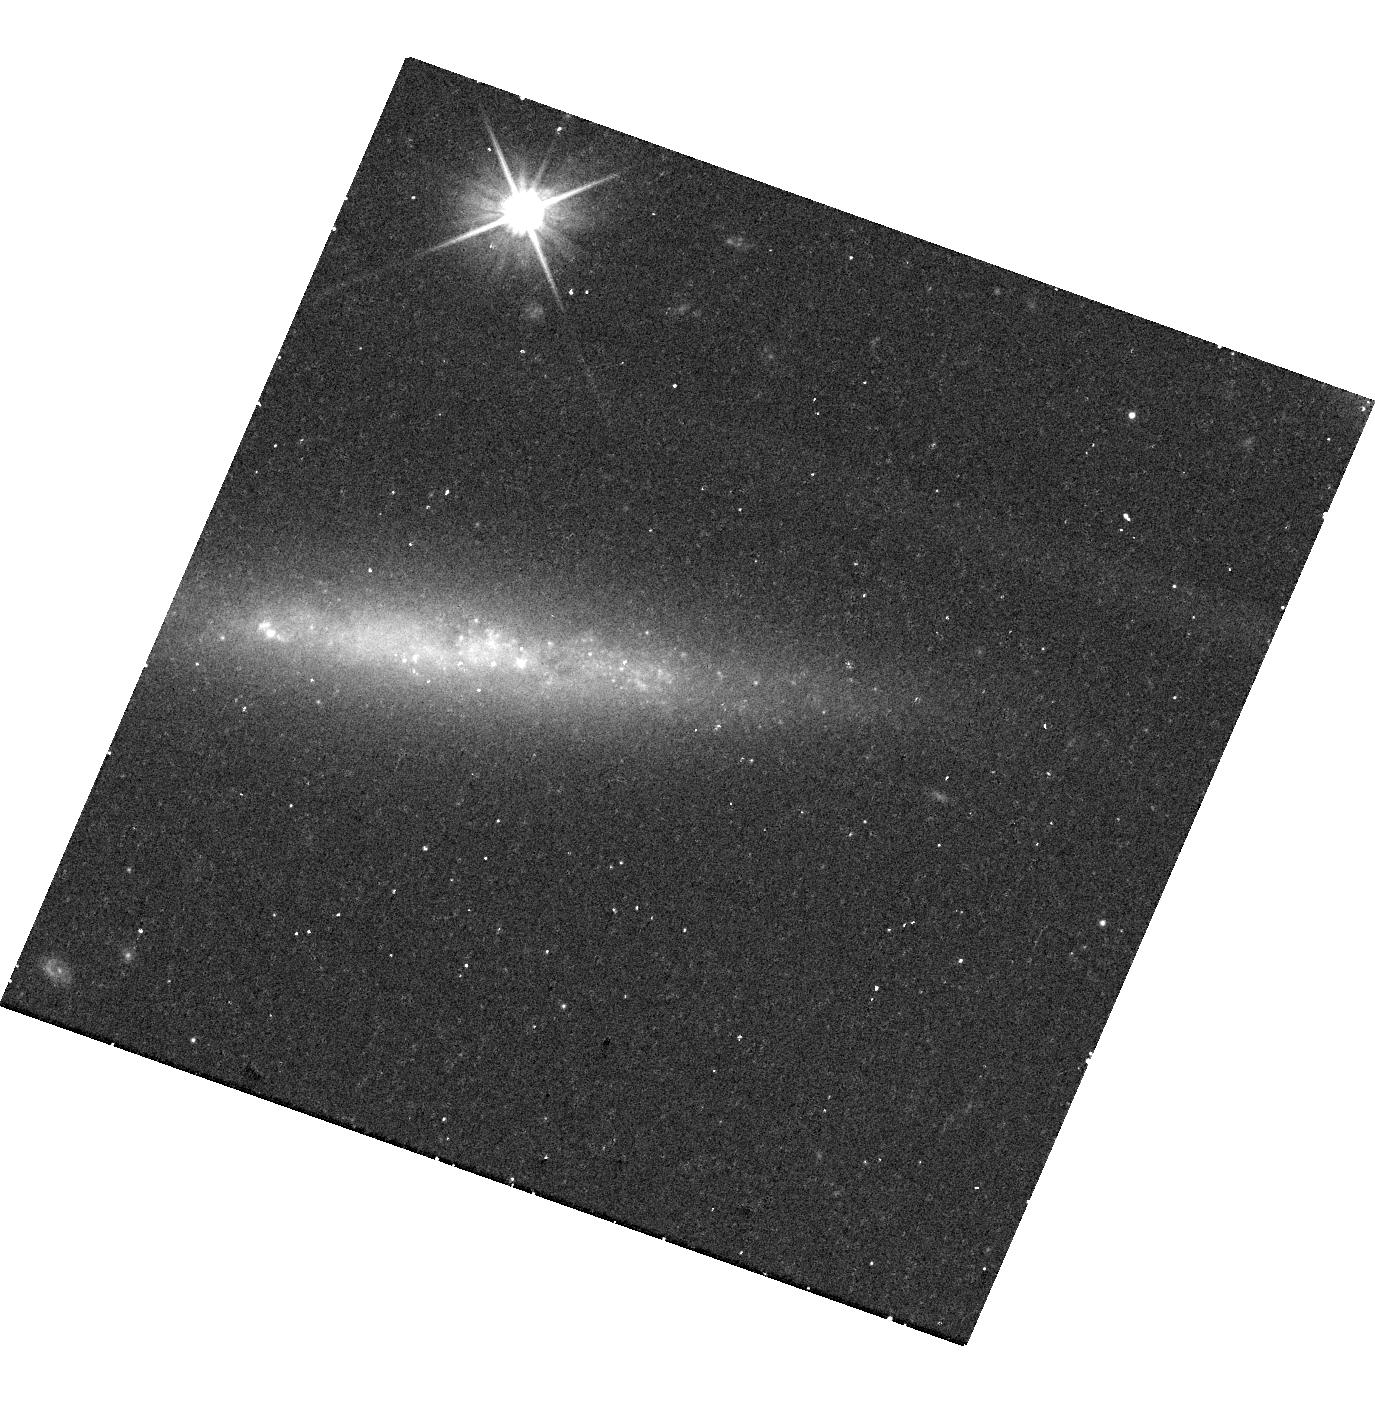
Target: SN2023XGO
Instrument: WFC3/UVIS
Filter: F606W
Exposure: 18 min
Observation ID: hst_17596_02_wfc3_uvis_f606w_ifbt02

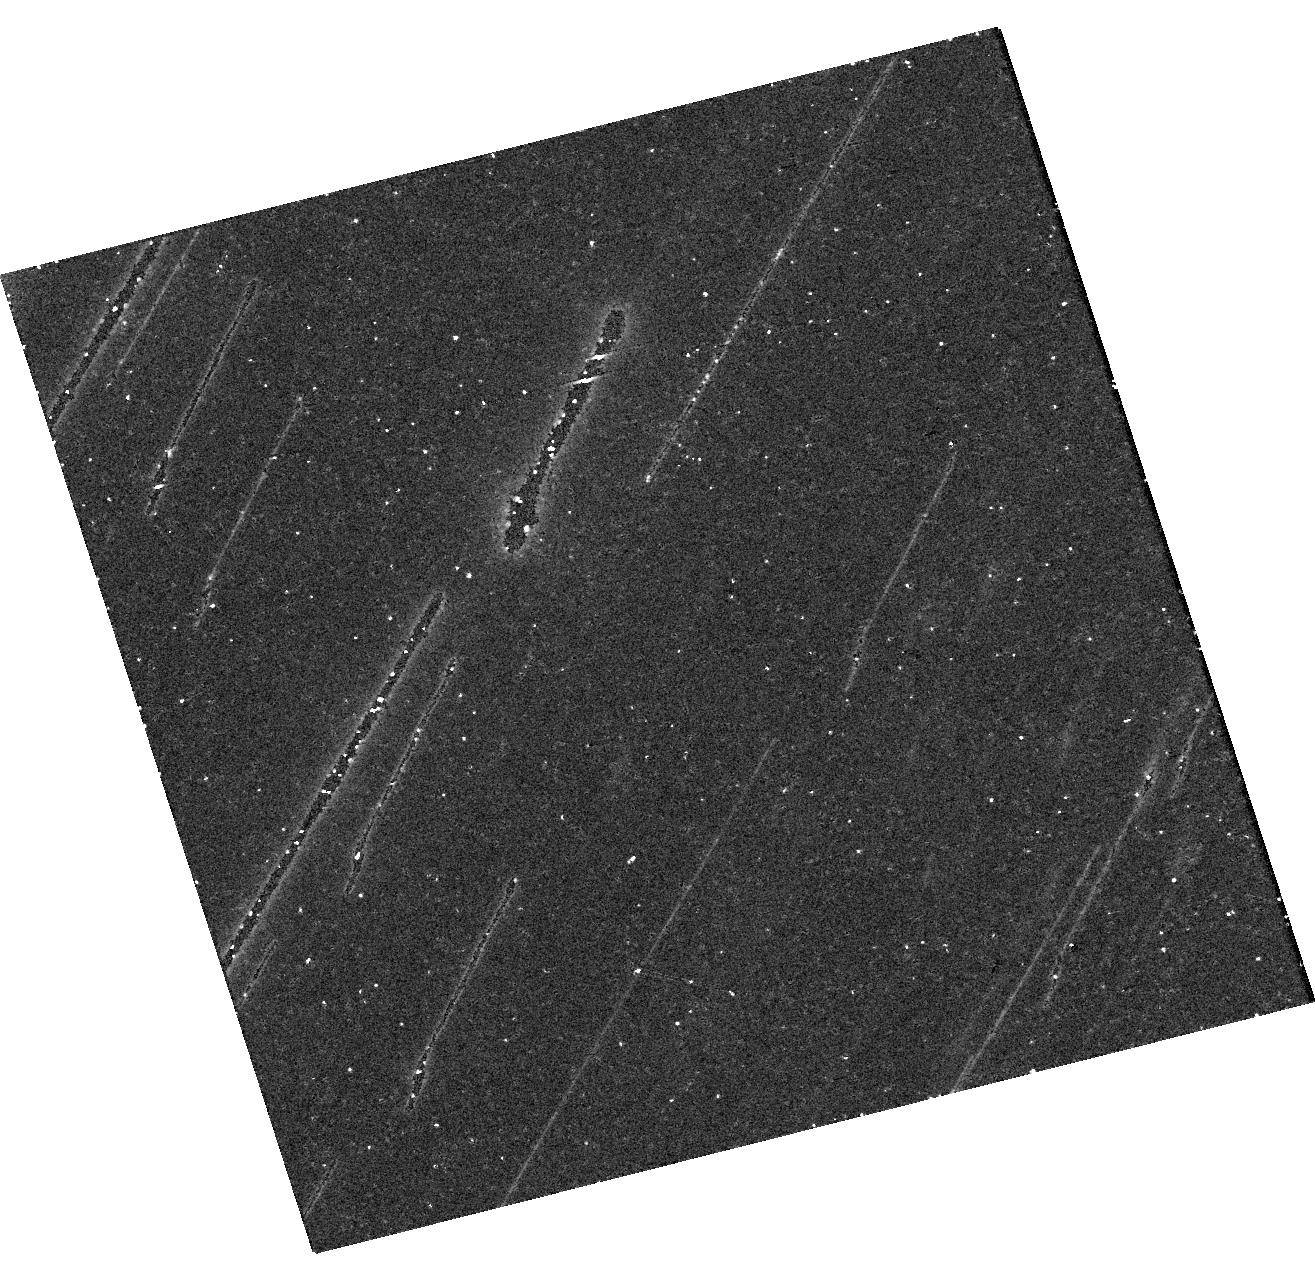
Target: SN2023XGO
Instrument: WFC3/UVIS
Filter: F814W
Exposure: 24 min
Observation ID: hst_17596_01_wfc3_uvis_f814w_ifbt01

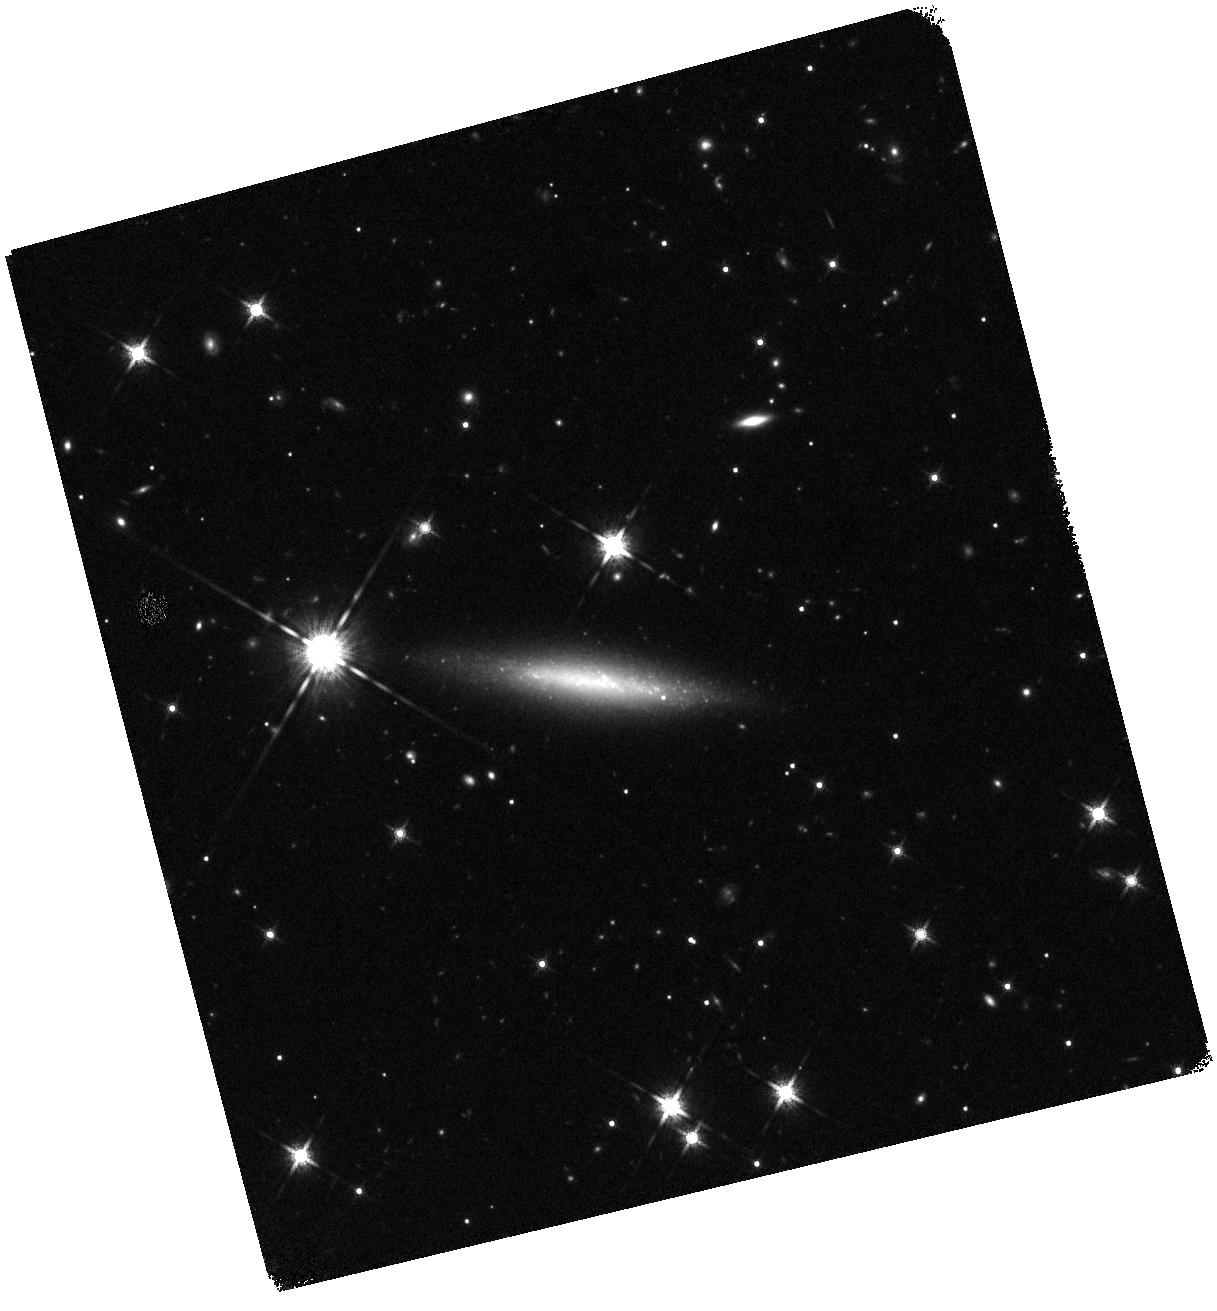
Target: SN2023XGO
Instrument: WFC3/IR
Filter: F160W
Exposure: 22 min
Observation ID: hst_17596_01_wfc3_ir_f160w_ifbt01

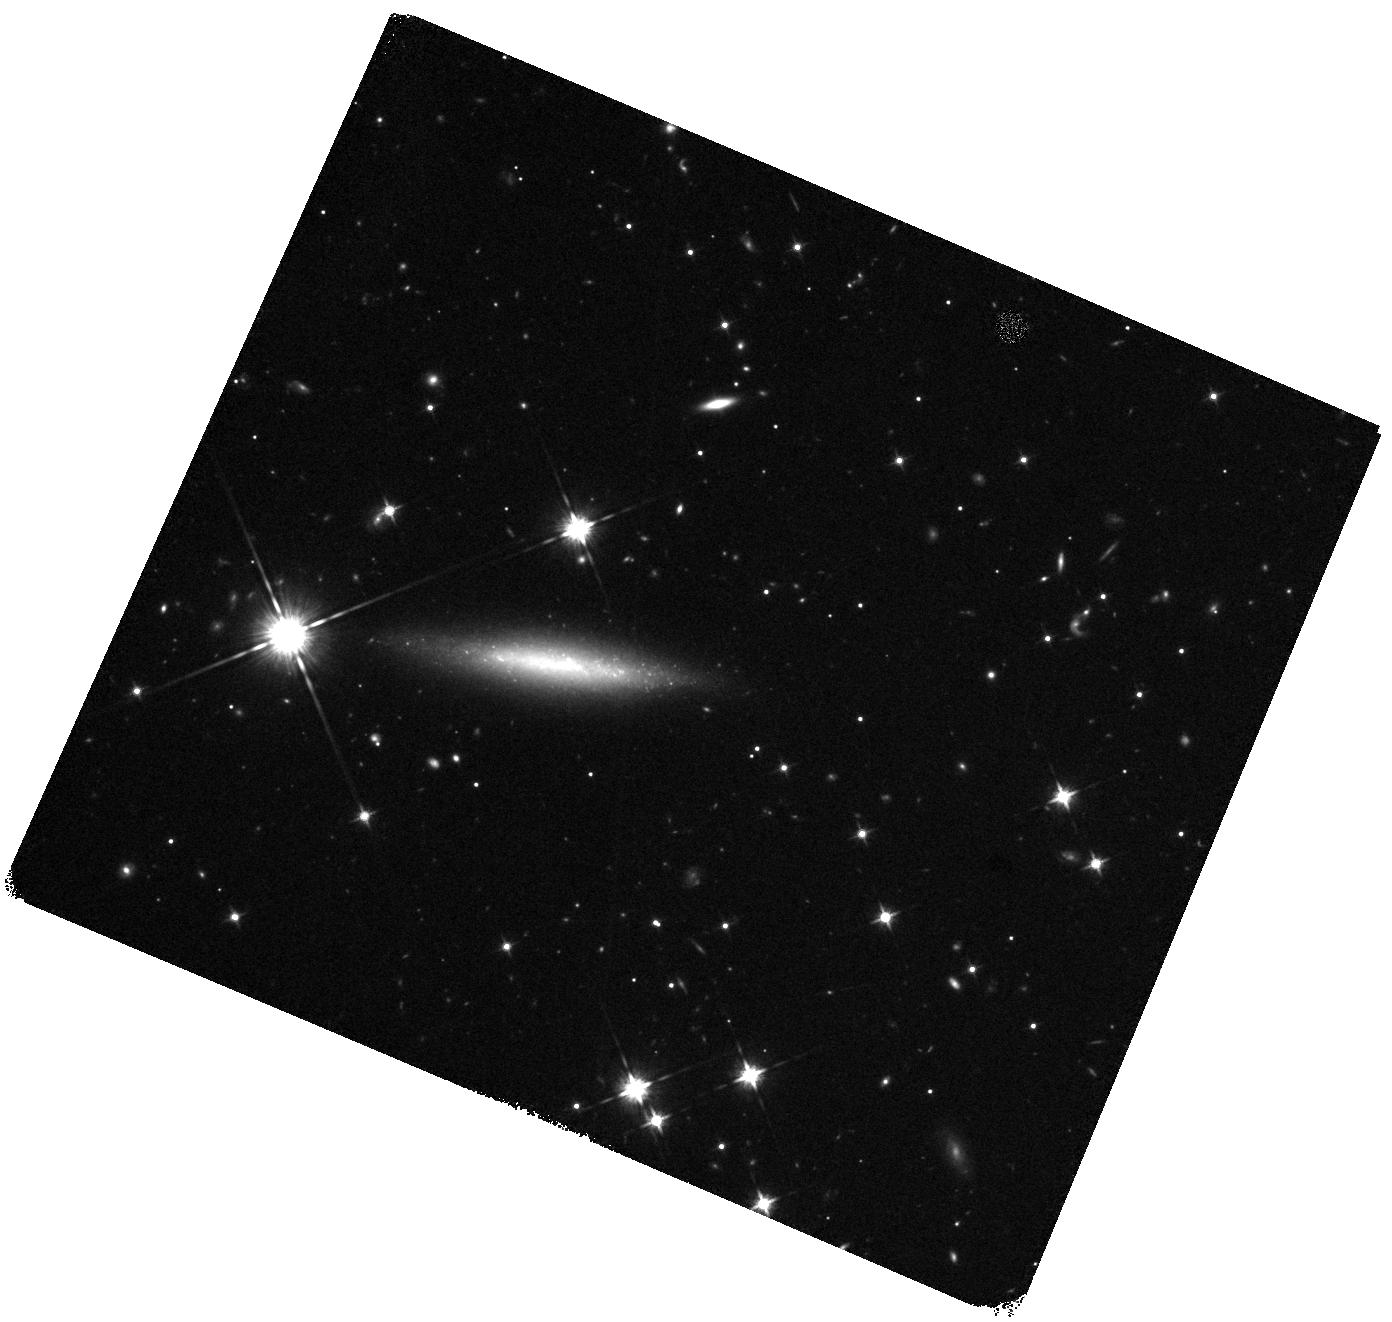
Target: SN2023XGO
Instrument: WFC3/IR
Filter: F125W
Exposure: 20 min
Observation ID: hst_17596_02_wfc3_ir_f125w_ifbt02

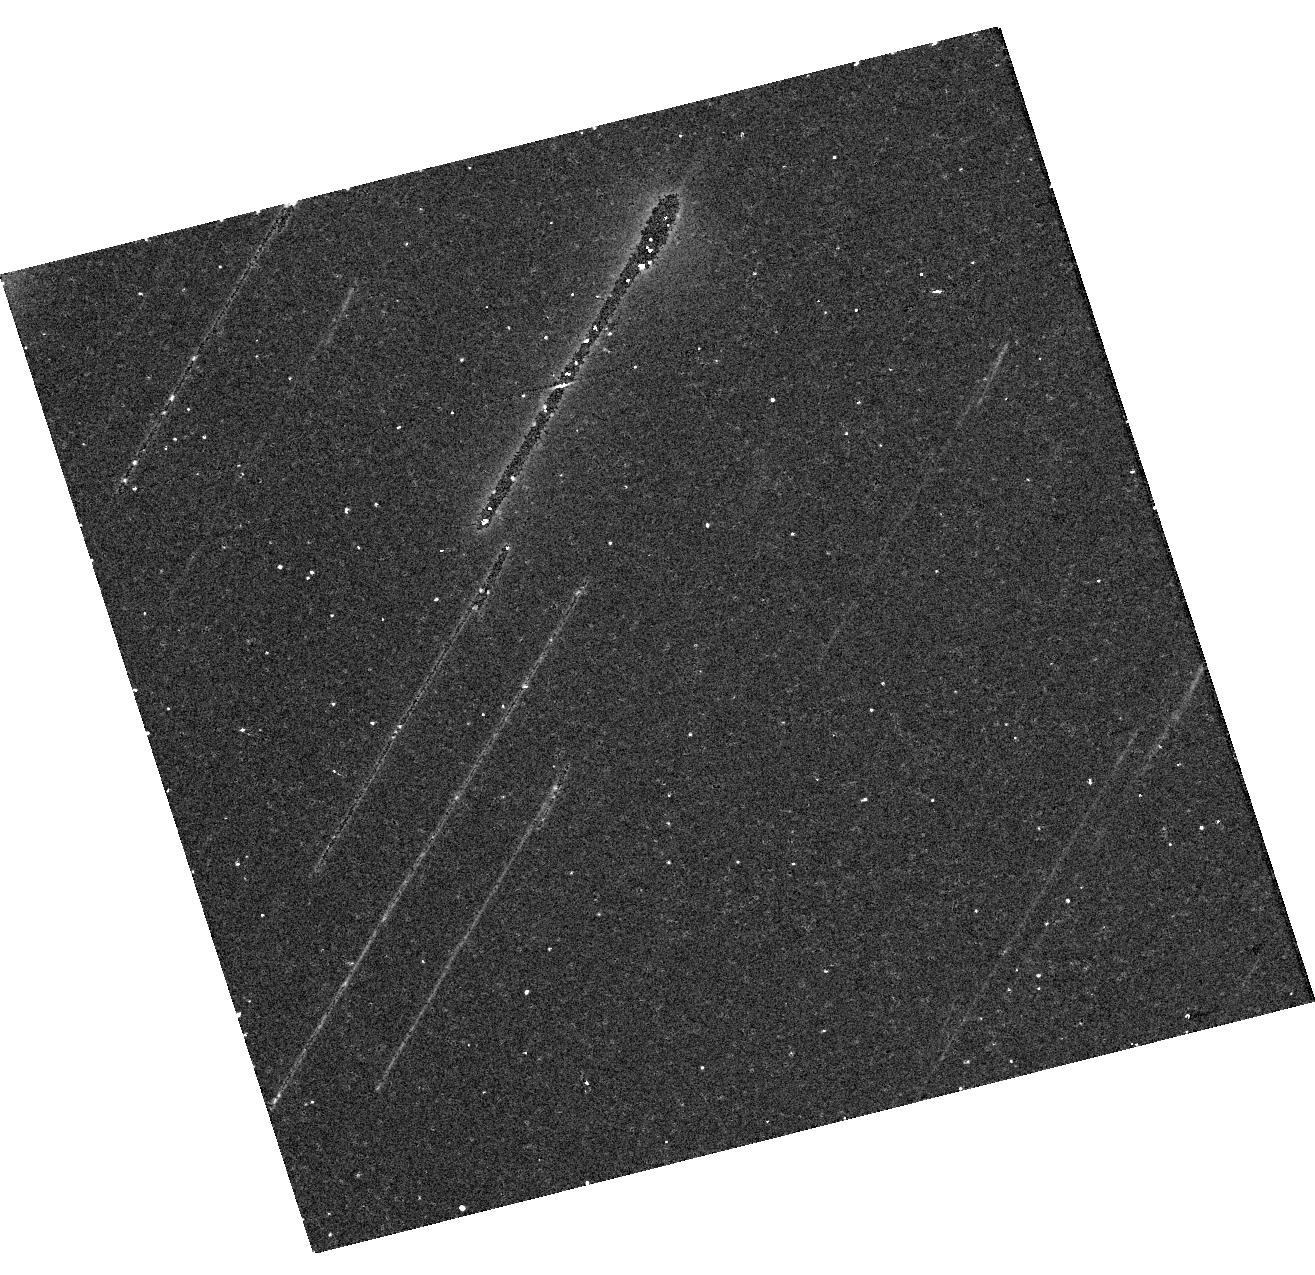
Target: SN2023XGO
Instrument: WFC3/UVIS
Filter: F606W
Exposure: 20 min
Observation ID: hst_17596_01_wfc3_uvis_f606w_ifbt01

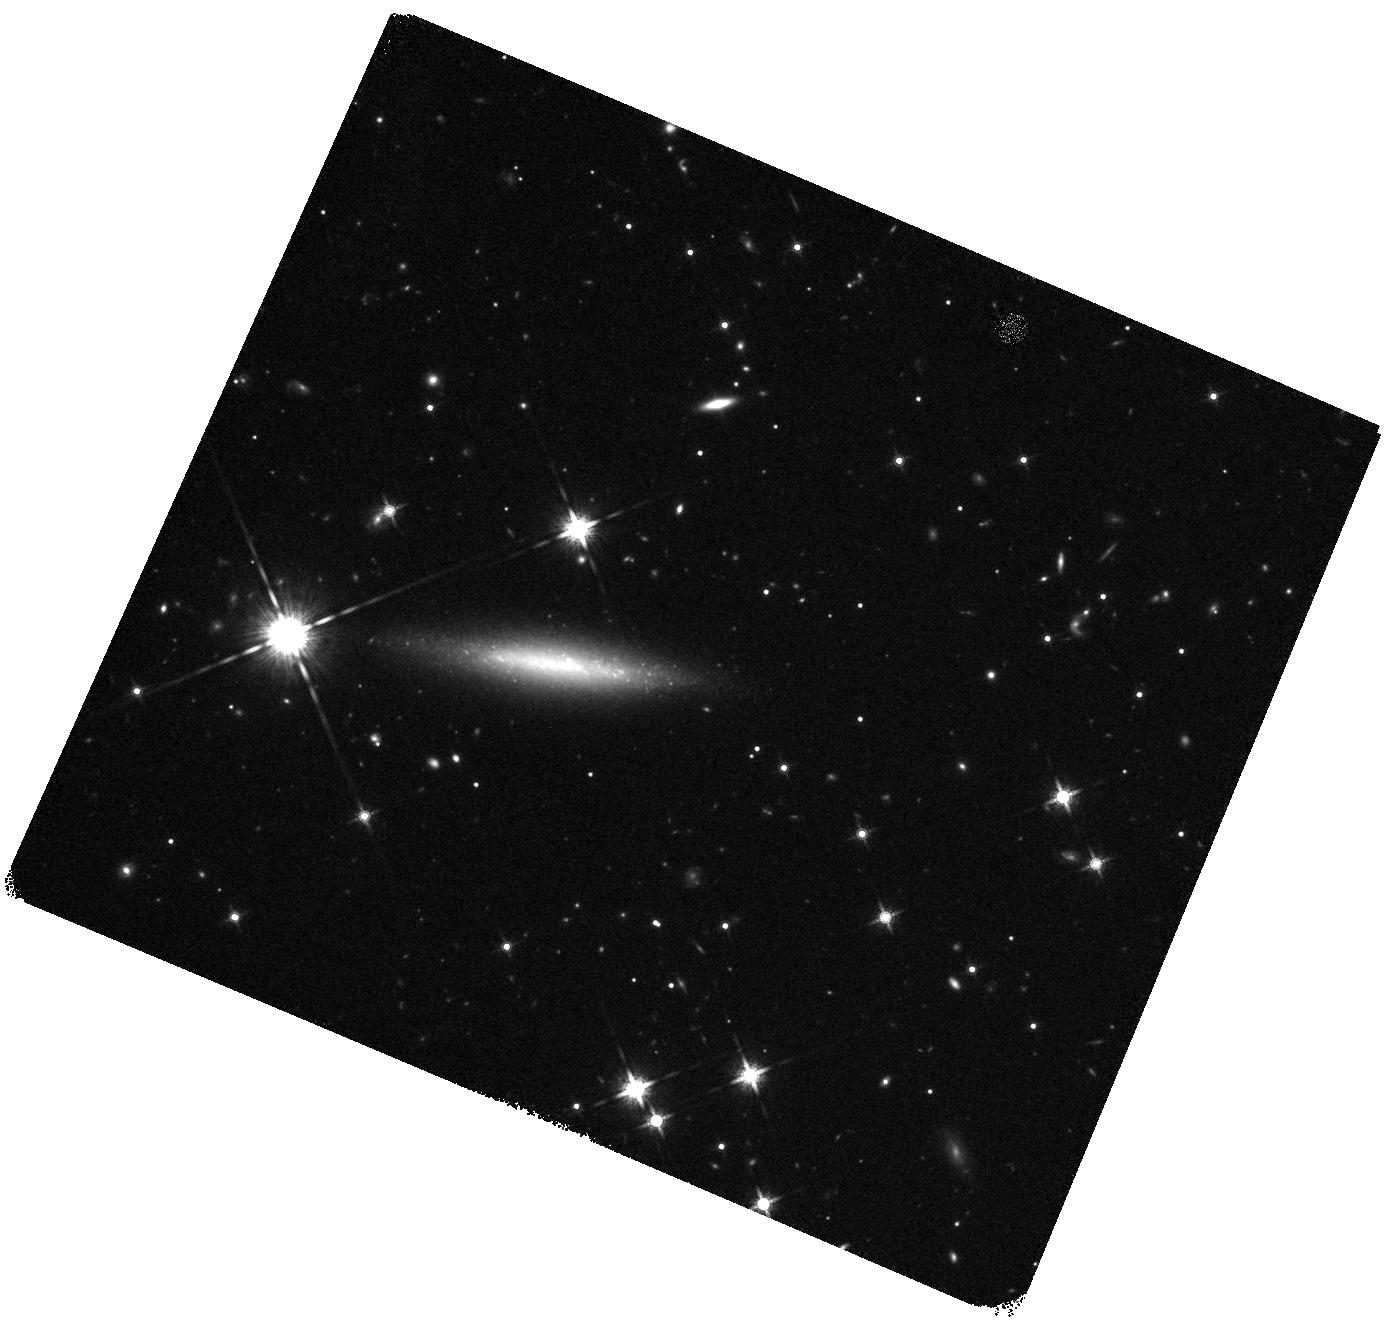
Target: SN2023XGO
Instrument: WFC3/IR
Filter: F160W
Exposure: 19 min
Observation ID: hst_17596_02_wfc3_ir_f160w_ifbt02

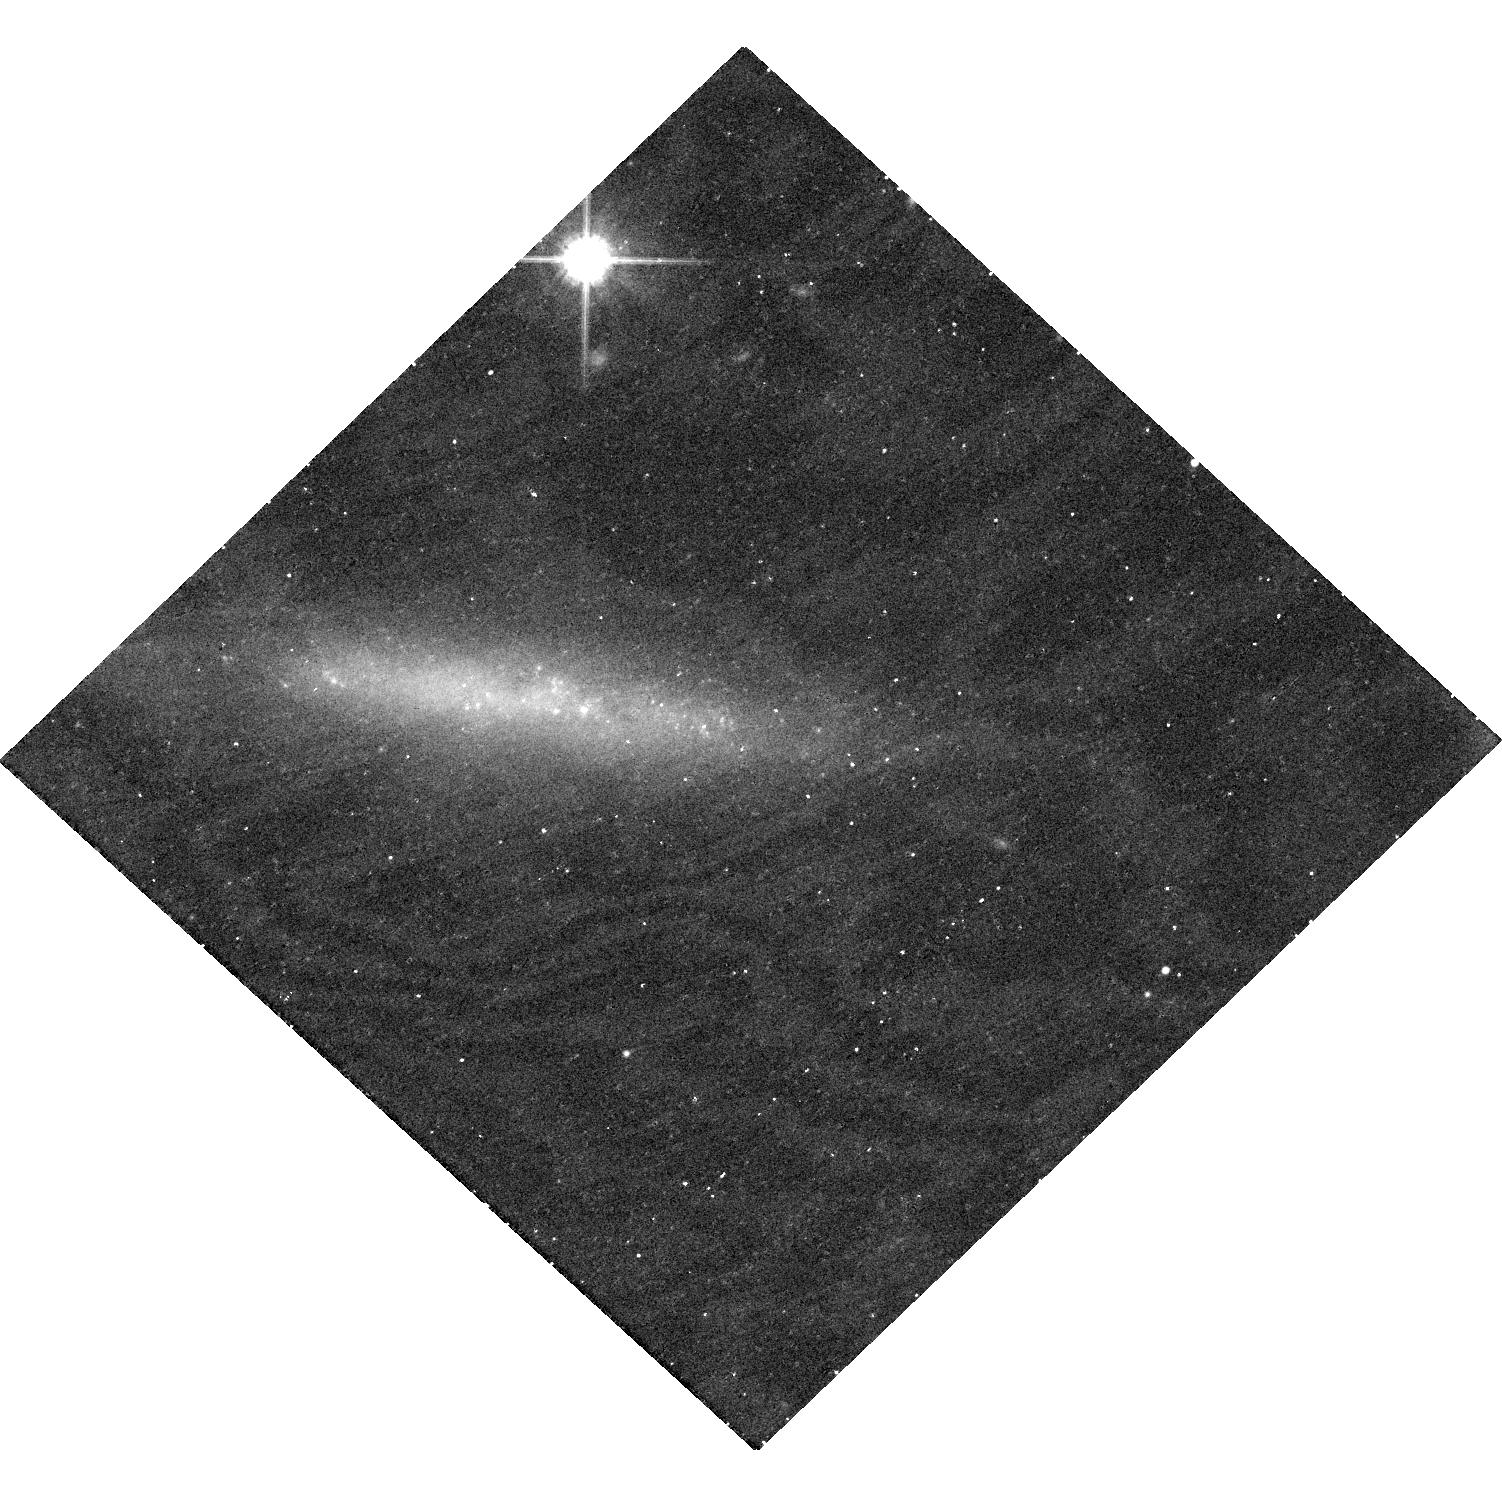
Target: SN2023XGO
Instrument: WFC3/UVIS
Filter: F814W
Exposure: 22 min
Observation ID: hst_17596_03_wfc3_uvis_f814w_ifbt03

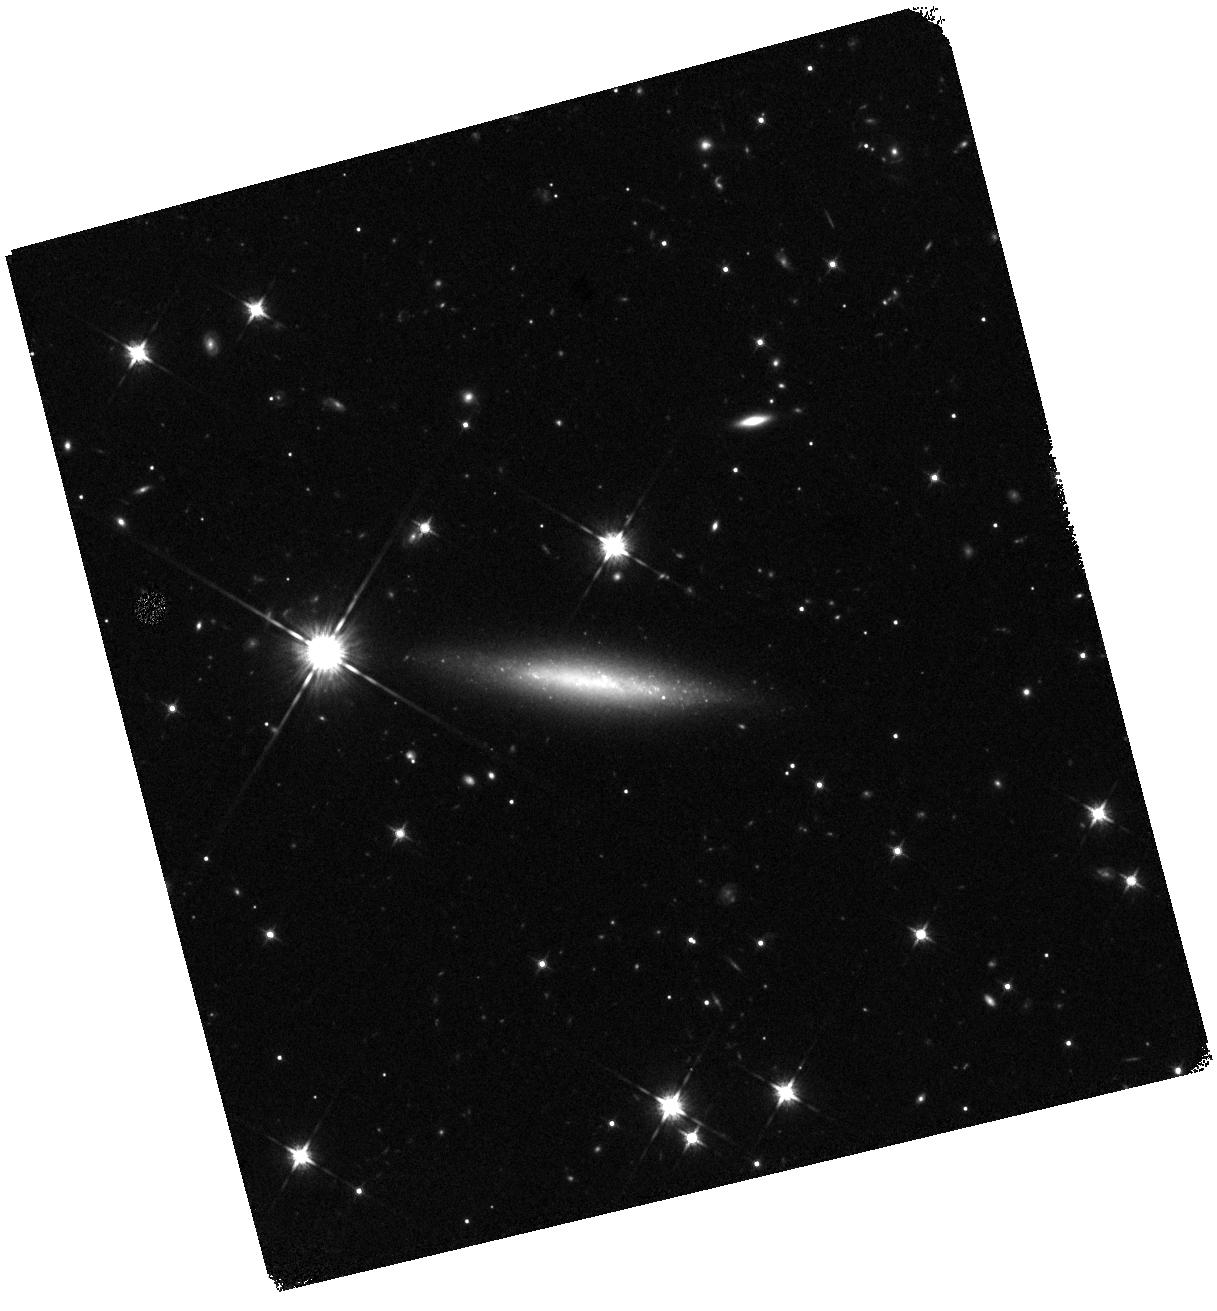
Target: SN2023XGO
Instrument: WFC3/IR
Filter: F125W
Exposure: 22 min
Observation ID: hst_17596_01_wfc3_ir_f125w_ifbt01

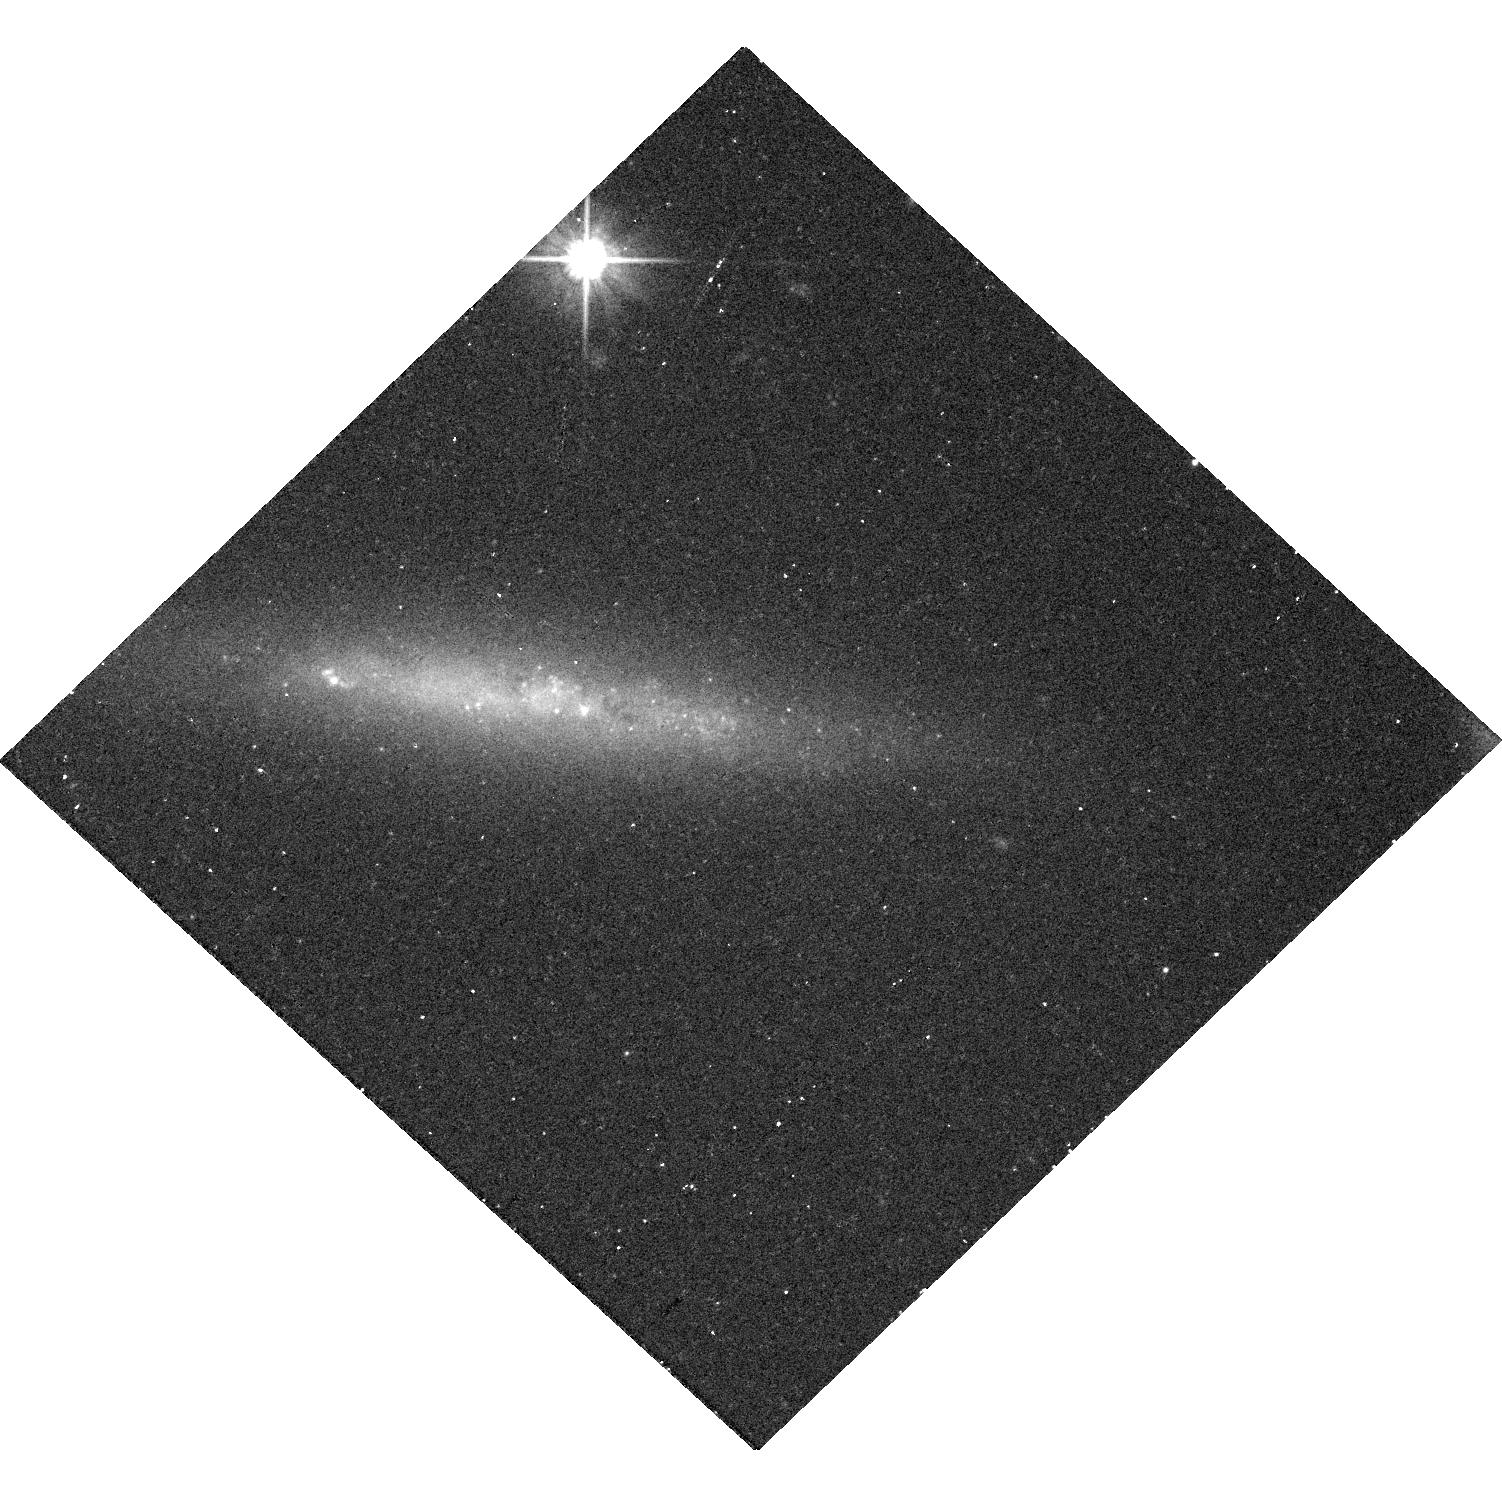
Target: SN2023XGO
Instrument: WFC3/UVIS
Filter: F606W
Exposure: 18 min
Observation ID: hst_17596_03_wfc3_uvis_f606w_ifbt03

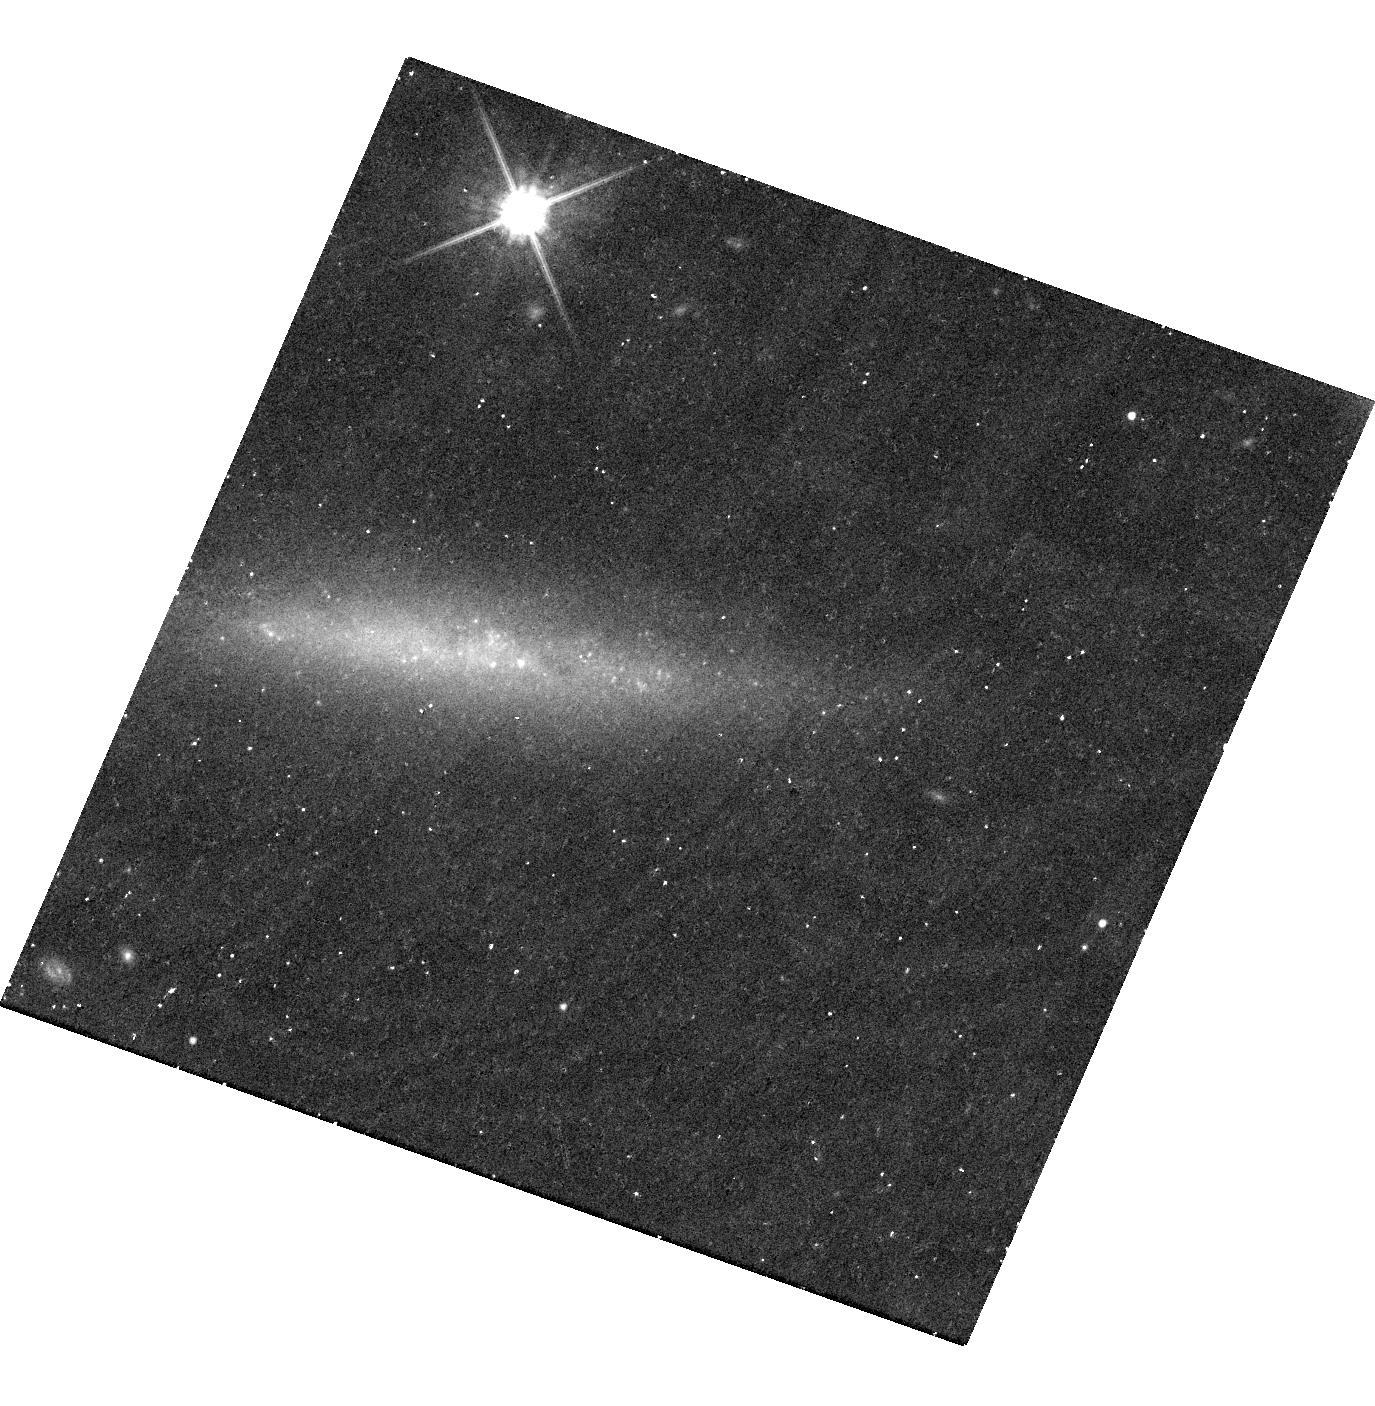
Target: SN2023XGO
Instrument: WFC3/UVIS
Filter: F814W
Exposure: 22 min
Observation ID: hst_17596_02_wfc3_uvis_f814w_ifbt02

Revealing the Powering Mechanisms of Type Icn Supernovae through Late-time Observations (PI: Pellegrino, Craig)

We propose to obtain two epochs of HST imaging of supernova (SN) 2023xgo, the closest Type Icn SN to date (d = 62 Mpc), between 120 to 300 days after explosion in order to constrain its late-time powering mechanism. Type Icn SNe are a rare but astrophysically-interesting class of transients powered by interaction with H- and He-poor circumstellar material-- evidence that their uncertain progenitor stars underwent extraordinary mass loss before explosion. A better understanding of their progenitors and mass-loss mechanisms will impact theories of stellar evolution and the formation of gravitational wave sources. Modeling the light curves of these objects has surprisingly revealed that their explosions produce little, if any, radioactive 56Ni. Progenitor scenarios that permit such little 56Ni include the explosion of a massive Wolf-Rayet star undergoing significant fallback accretion, or of an ultra-stripped, lower-mass (<= 12 Msun) star. We request late-time photometric observations in order to differentiate between the proposed progenitor scenarios by estimating the explosive nucleosynthetic yields and by searching for evidence of ongoing interaction with material at larger distances from the progenitor star. These observations will further constrain radioactive decay as a powering mechanism for synthesized 56Ni masses >= 0.001 Msun. The low redshift of SN 2023xgo and its optimal phase throughout Cycle 31 offer the first possibility to observe the late-time light curve of a Type Icn SN to date. These observations will directly probe the progenitor properties of these rare and exotic transients, informing our understanding of the extremes of mass loss in massive stars.